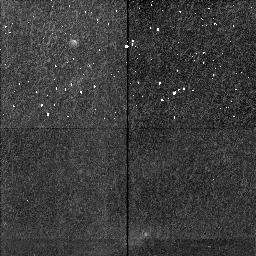
Target: HH111-SECTION4. Instrument: NICMOS/NIC2. Filter: F212N. Exposure: 34 min. Observation ID: n4i4c7020

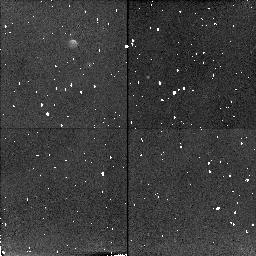
Target: HH212-SECTION3. Instrument: NICMOS/NIC2. Filter: F212N. Exposure: 38 min. Observation ID: n4i4a1020

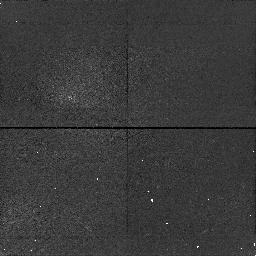
Target: HH111-SECTION6. Instrument: NICMOS/NIC1. Filter: F164N. Exposure: 34 min. Observation ID: n4i4e7010

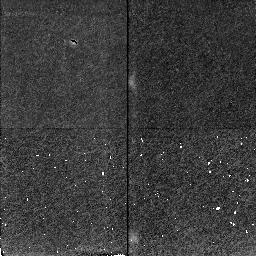
Target: HH111-SECTION2. Instrument: NICMOS/NIC2. Filter: F212N. Exposure: 34 min. Observation ID: n4i4a7020

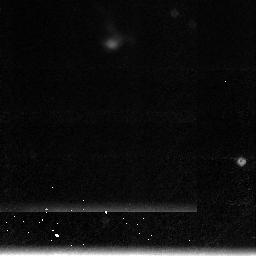
Target: HH111-SECTION1. Instrument: NICMOS/NIC3. Filter: F212N. Exposure: 34 min. Observation ID: n4i407030

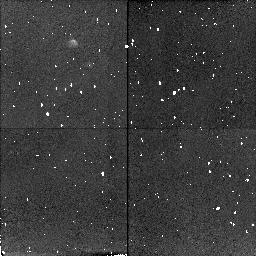
Target: HH212-SECTION1. Instrument: NICMOS/NIC2. Filter: F212N. Exposure: 38 min. Observation ID: n4i401010

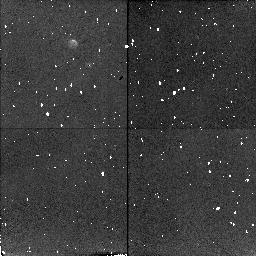
Target: HH212-SECTION4. Instrument: NICMOS/NIC2. Filter: F212N. Exposure: 38 min. Observation ID: n4i4b1010

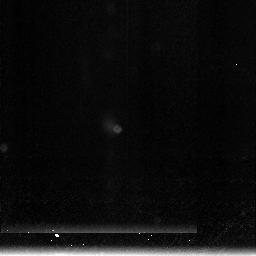
Target: HH111-SECTION3. Instrument: NICMOS/NIC3. Filter: F212N. Exposure: 34 min. Observation ID: n4i4b7030

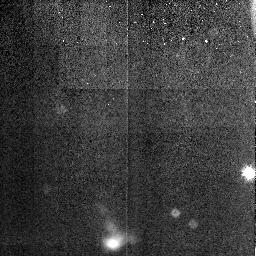
Target: HH111-SECTION5. Instrument: NICMOS/NIC3. Filter: F212N. Exposure: 34 min. Observation ID: n4i4d7030

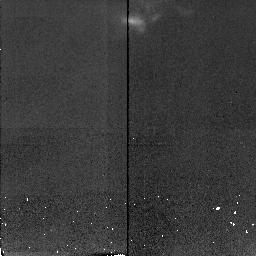
Target: HH111-SECTION6. Instrument: NICMOS/NIC2. Filter: F212N. Exposure: 34 min. Observation ID: n4i4e7020

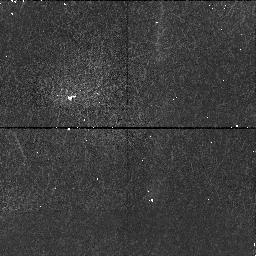
Target: HH111-SECTION4. Instrument: NICMOS/NIC1. Filter: F164N. Exposure: 34 min. Observation ID: n4i4c7010

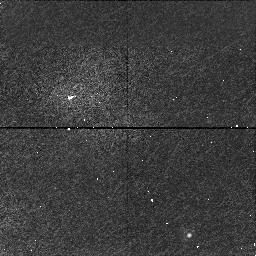
Target: HH111-SECTION2. Instrument: NICMOS/NIC1. Filter: F164N. Exposure: 34 min. Observation ID: n4i4a7010

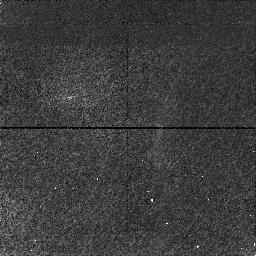
Target: HH111-SECTION3. Instrument: NICMOS/NIC1. Filter: F164N. Exposure: 34 min. Observation ID: n4i4b7010

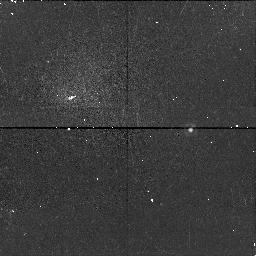
Target: HH111-SECTION5. Instrument: NICMOS/NIC1. Filter: F164N. Exposure: 34 min. Observation ID: n4i4d7010

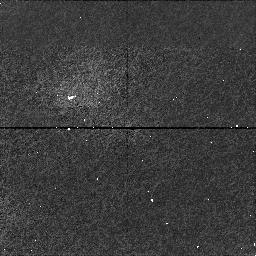
Target: HH111-SECTION1. Instrument: NICMOS/NIC1. Filter: F164N. Exposure: 34 min. Observation ID: n4i407010

Infrared H_2 imaging of the highly symmetric proto-stellar jets HH212 and HH111 (PI: McCaughrean, Mark J.)

We propose to obtain deep diffraction-limited images of two highly collimated protostellar jets in the v=1-0 S(1) line of molecular hydrogen at 2.122 micron using NICMOS. HH111 is a well-known jet visible at optical wavelengths, and the new NICMOS data will be analyzed in conjunction with existing WFPC2 imaging. HH212 is a newly discovered jet, obscured by its parent molecular cloud core and only detectable at near-IR wavelengths. The high degree of symmetry seen in both jets makes them crucial template objects for studying the earliest phases of jet formation, since the underlying ``patterns'' have not been erased by strong environmental effects. The new images will however enable us to study the interaction of the jets with their surroundings, where the H2 line traces shocks at the interface between the jet and the ambient gas. In particular, we will examine the hypothesis that molecular outflows are created by the entrainment of gas into the wings of jet bow-shocks. The Cycle 7 data will be used as the first epoch in proper motion study: by measuring transverse velocities as small as 40km/s over the NICMOS mission lifetime, we will study the dynamical evolution of the jets in comparison with theoretical models. Finally, we will use deep continuum images to determine the structure of faint reflection nebulae seen around the jet driving sources, in order to determine whether these are cavities excavated by the molecular outflows, or the upper surface of a large-scale disk around the source.